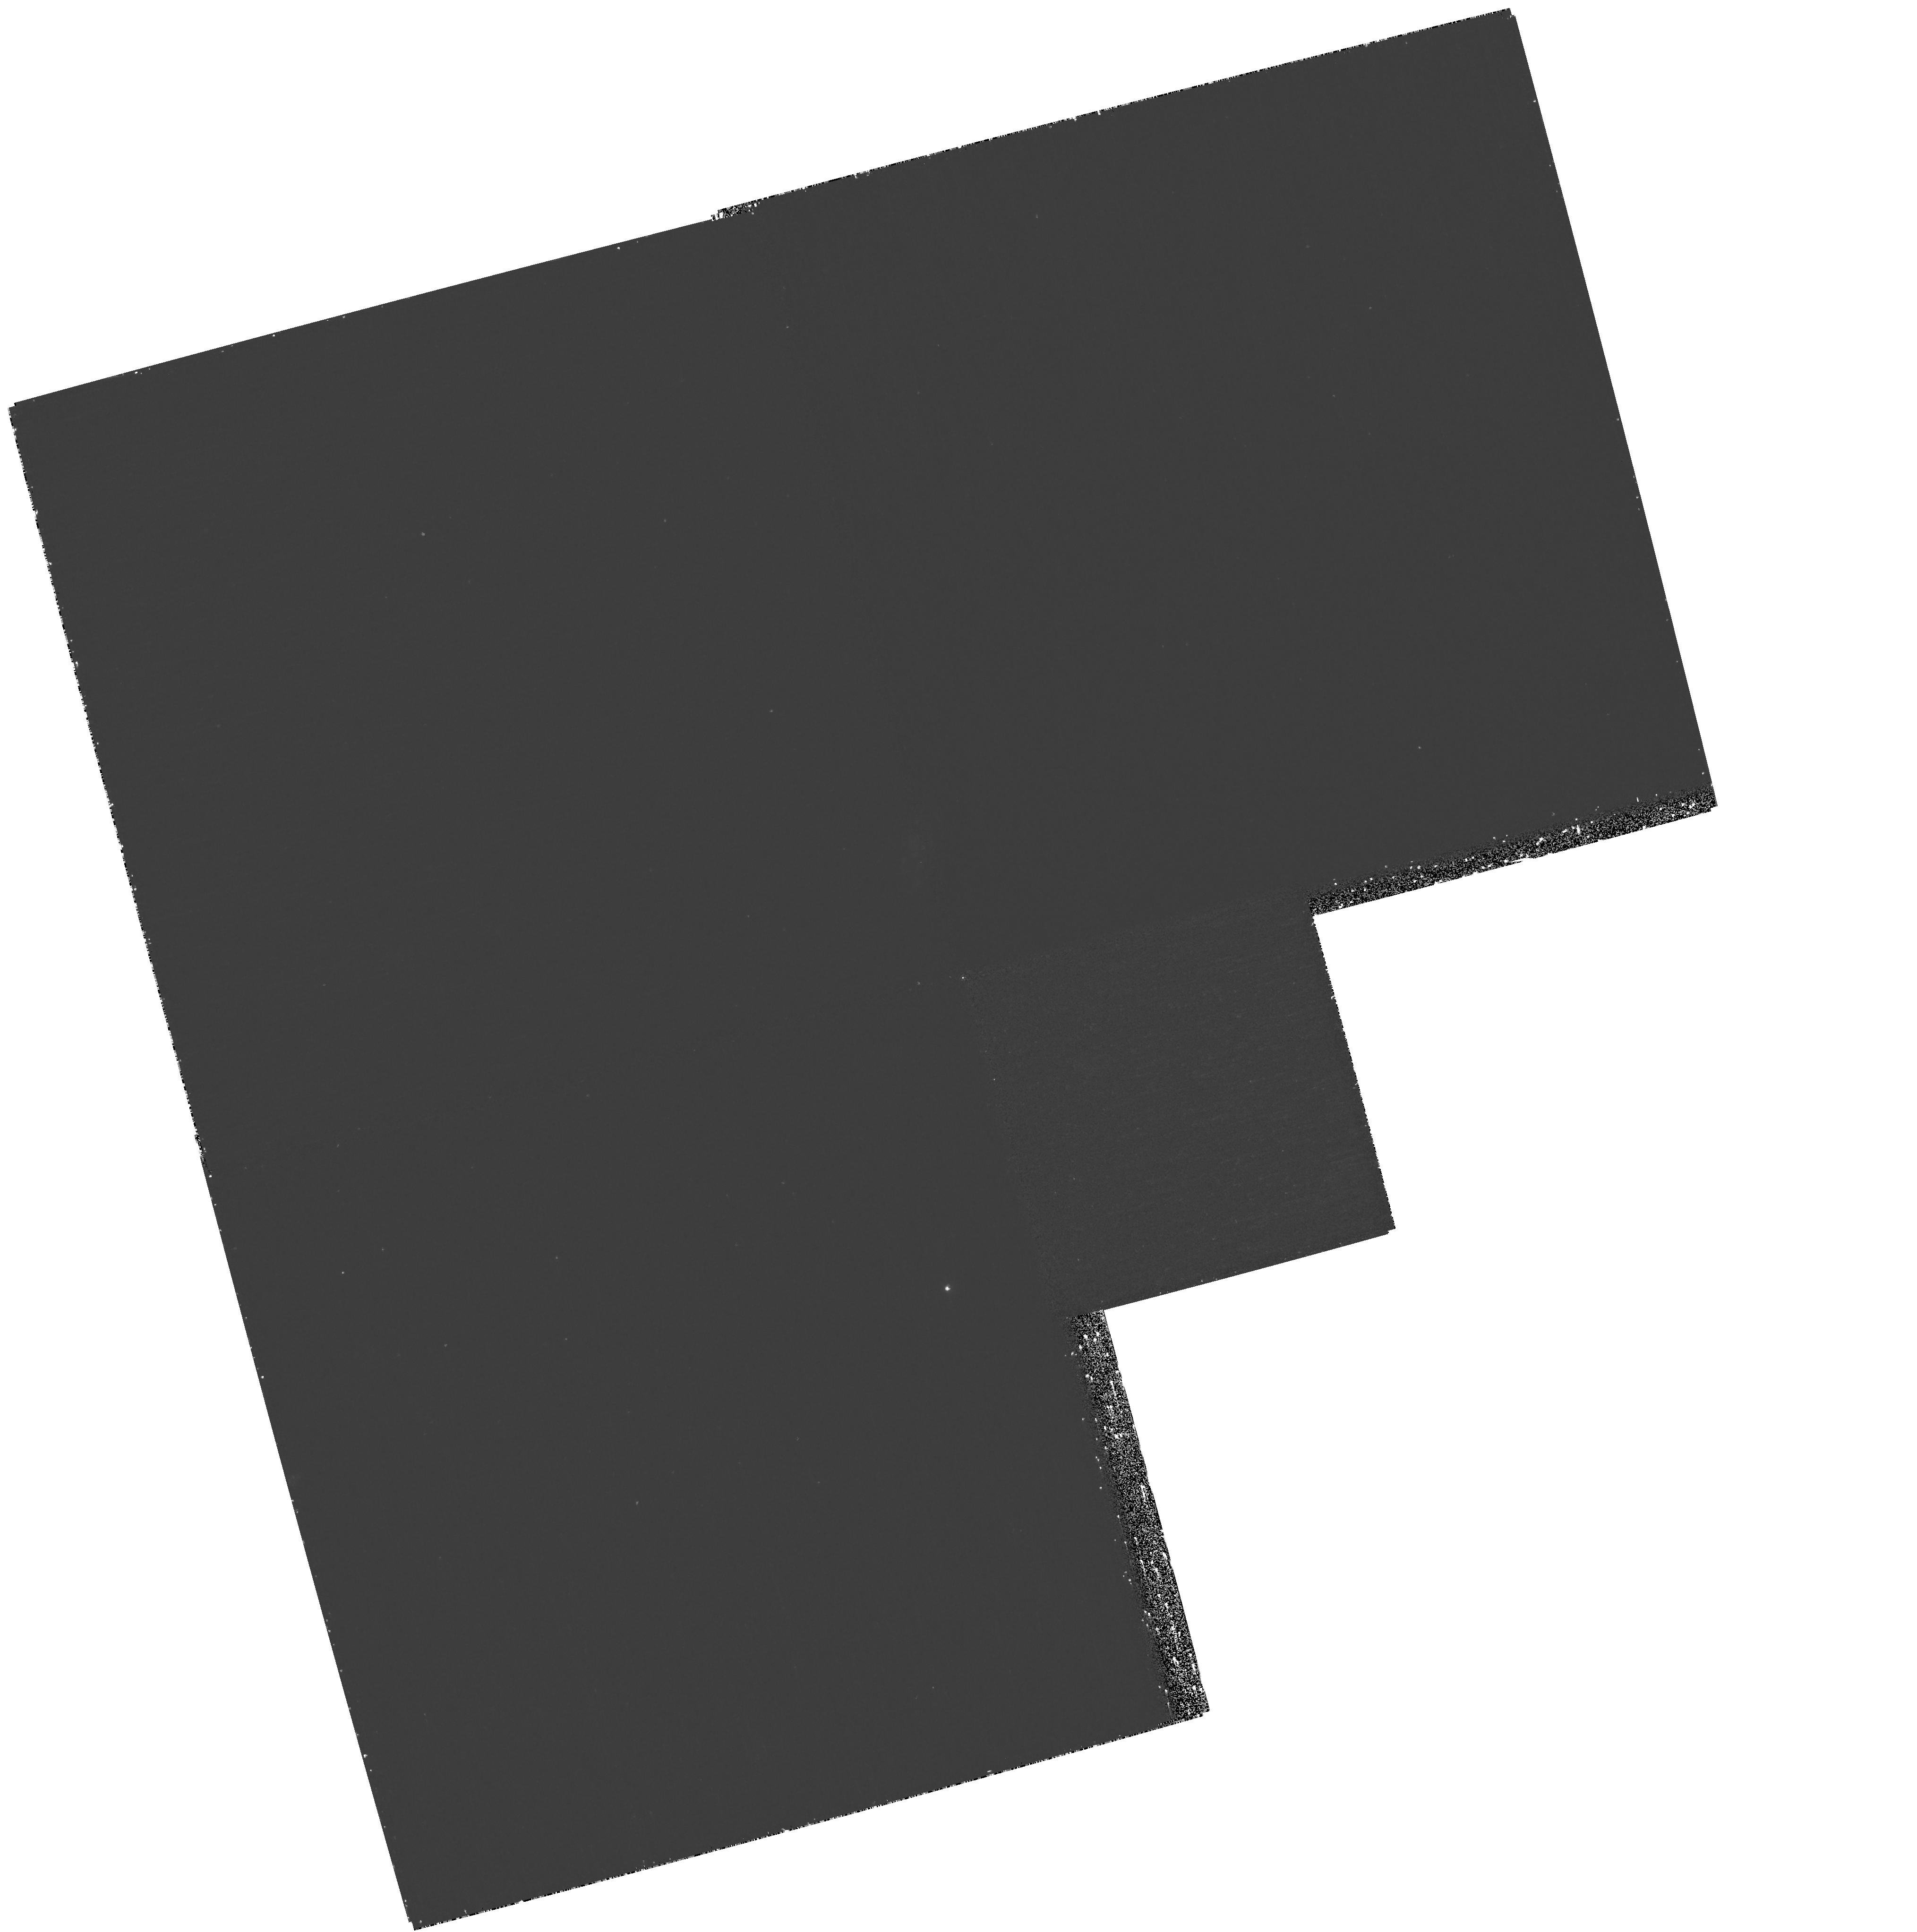
Target: field at RA 53.107°, Dec -28.002°. Instrument: WFPC2/PC. Filter: F300W. Exposure: 1.1 h. Observation ID: hst_11144_17_wfpc2_pc_f300w_ua1d17

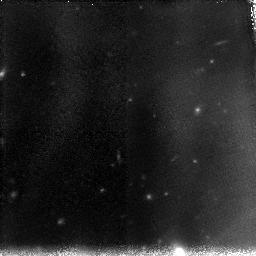
Target: GOODS-S7. Instrument: NICMOS/NIC3. Filter: F110W. Exposure: 2.2 h. Observation ID: na1d17010

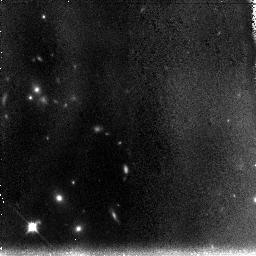
Target: GOODS-N4. Instrument: NICMOS/NIC3. Filter: F110W. Exposure: 1.5 h. Observation ID: na1d04010

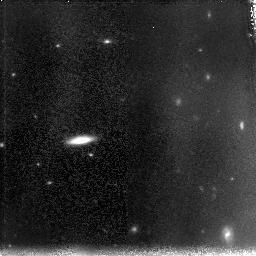
Target: GOODS-S2. Instrument: NICMOS/NIC3. Filter: F110W. Exposure: 2.2 h. Observation ID: na1d12010

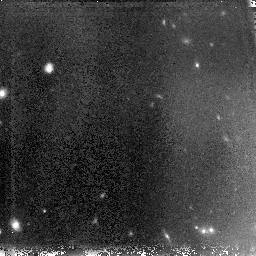
Target: GOODS-S3. Instrument: NICMOS/NIC3. Filter: F110W. Exposure: 2.2 h. Observation ID: na1d13010

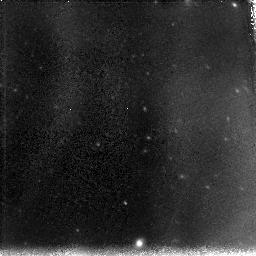
Target: GOODS-S1. Instrument: NICMOS/NIC3. Filter: F110W. Exposure: 2.2 h. Observation ID: na1d11010

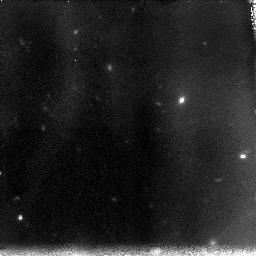
Target: HUDFCAND2. Instrument: NICMOS/NIC3. Filter: F110W. Exposure: 2.2 h. Observation ID: na1d20010

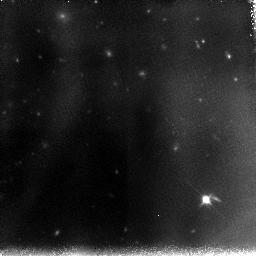
Target: GOODS-S8. Instrument: NICMOS/NIC3. Filter: F110W. Exposure: 2.2 h. Observation ID: na1d18010

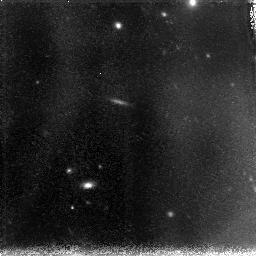
Target: GOODS-N2. Instrument: NICMOS/NIC3. Filter: F110W. Exposure: 2.3 h. Observation ID: na1d02010

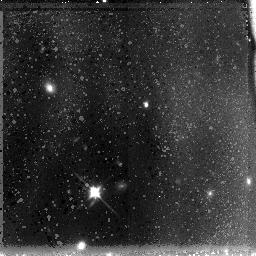
Target: GOODS-N8. Instrument: NICMOS/NIC3. Filter: F110W. Exposure: 1.5 h. Observation ID: na1d22010

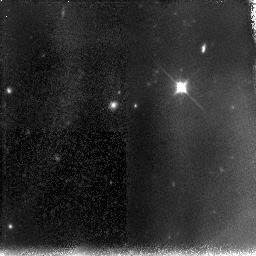
Target: GOODS-N1. Instrument: NICMOS/NIC3. Filter: F110W. Exposure: 2.3 h. Observation ID: na1d01010

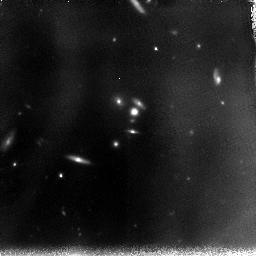
Target: GOODS-S5. Instrument: NICMOS/NIC3. Filter: F110W. Exposure: 2.2 h. Observation ID: na1d15010

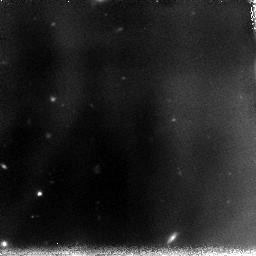
Target: GOODS-S6. Instrument: NICMOS/NIC3. Filter: F110W. Exposure: 2.2 h. Observation ID: na1d16010

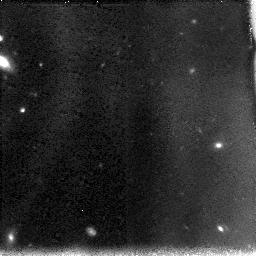
Target: HUDFCAND3. Instrument: NICMOS/NIC3. Filter: F110W. Exposure: 1.5 h. Observation ID: na1d08010

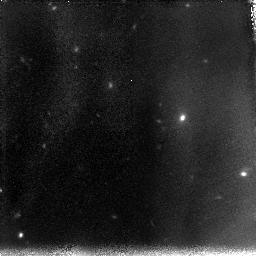
Target: HUDFCAND1. Instrument: NICMOS/NIC3. Filter: F110W. Exposure: 2.2 h. Observation ID: na1d10010

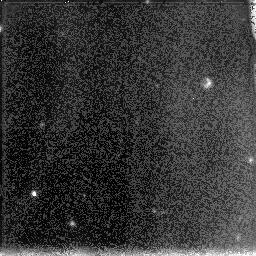
Target: GOODS-N5. Instrument: NICMOS/NIC3. Filter: F110W. Exposure: 2.3 h. Observation ID: na1d05010

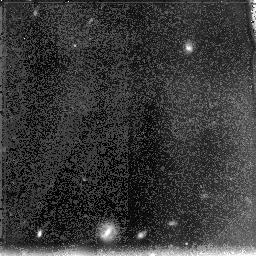
Target: GOODS-N7. Instrument: NICMOS/NIC3. Filter: F110W. Exposure: 2.3 h. Observation ID: na1d07010

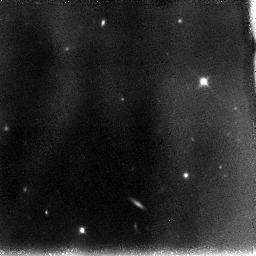
Target: GOODS-S10. Instrument: NICMOS/NIC3. Filter: F110W. Exposure: 1.5 h. Observation ID: na1d21010

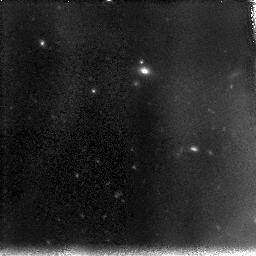
Target: GOODS-S4. Instrument: NICMOS/NIC3. Filter: F110W. Exposure: 2.2 h. Observation ID: na1d14010

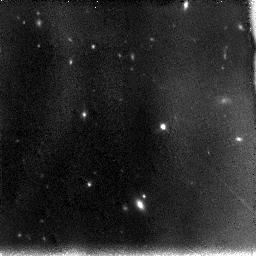
Target: GOODS-S4-FOLLOW-UP. Instrument: NICMOS/NIC3. Filter: F110W. Exposure: 1.5 h. Observation ID: na1d19010

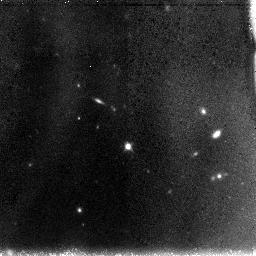
Target: GOODS-N6. Instrument: NICMOS/NIC3. Filter: F110W. Exposure: 1.5 h. Observation ID: na1d06010

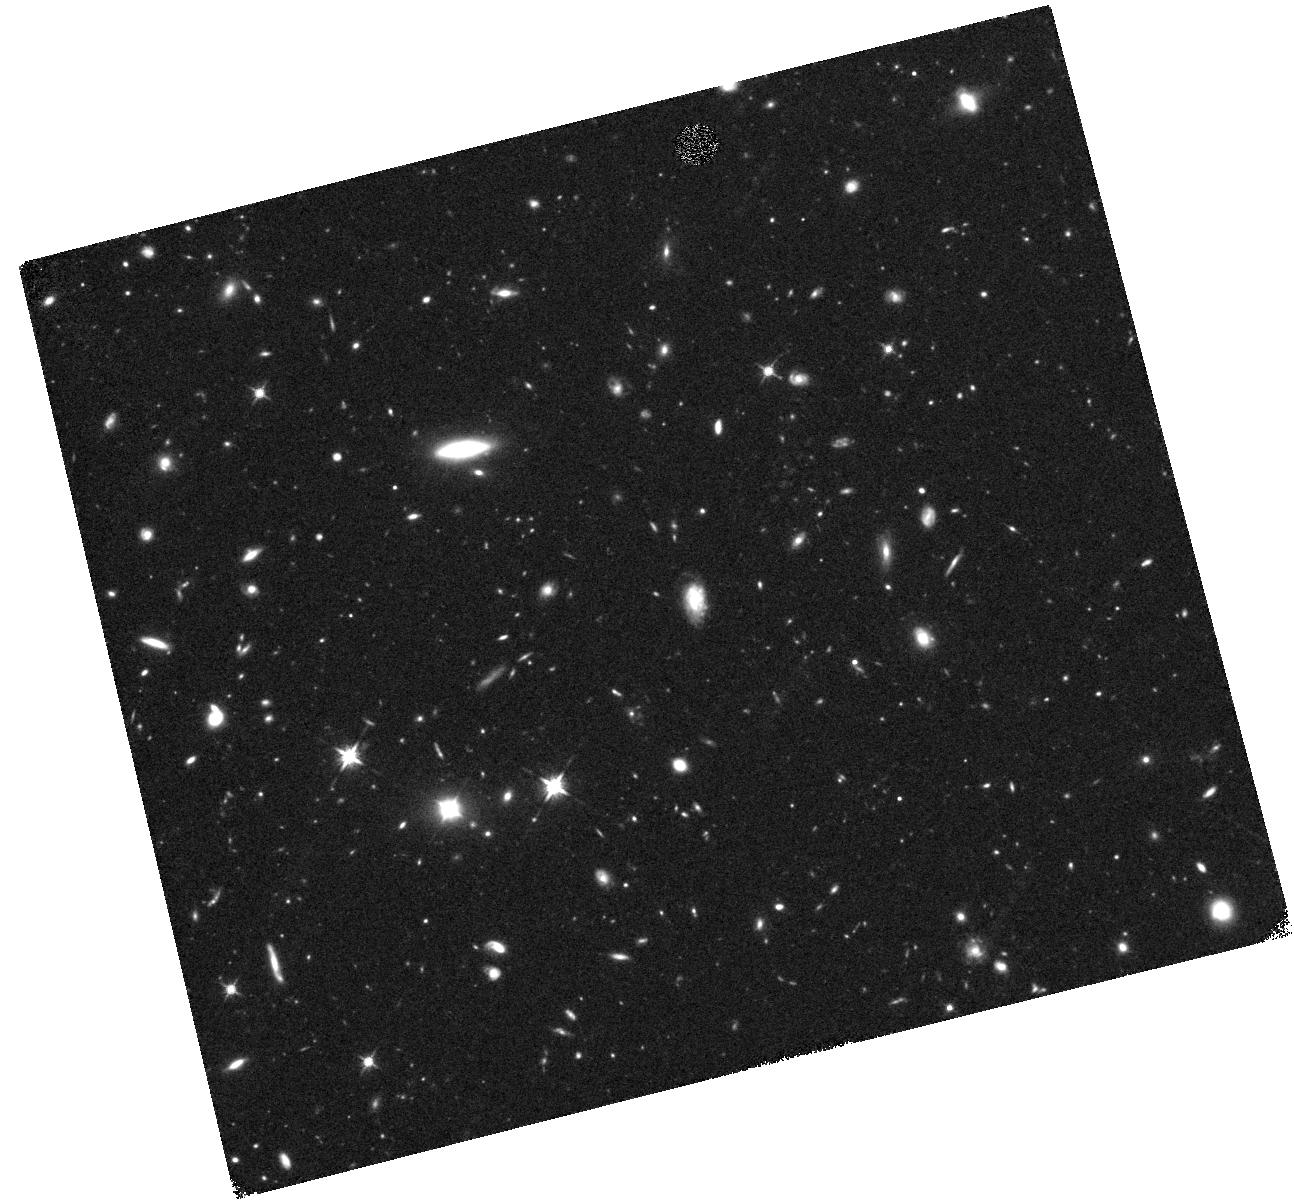
Target: GOODS-S2-WFC3-FOLLOW-UP. Instrument: WFC3/IR. Filter: F125W. Exposure: 42 min. Observation ID: hst_11144_23_wfc3_ir_f125w_ia1d23

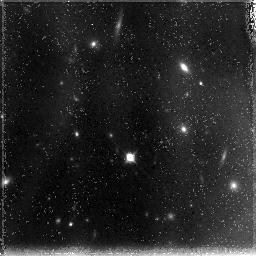
Target: GOODS-N3. Instrument: NICMOS/NIC3. Filter: F110W. Exposure: 2.3 h. Observation ID: na1d03010

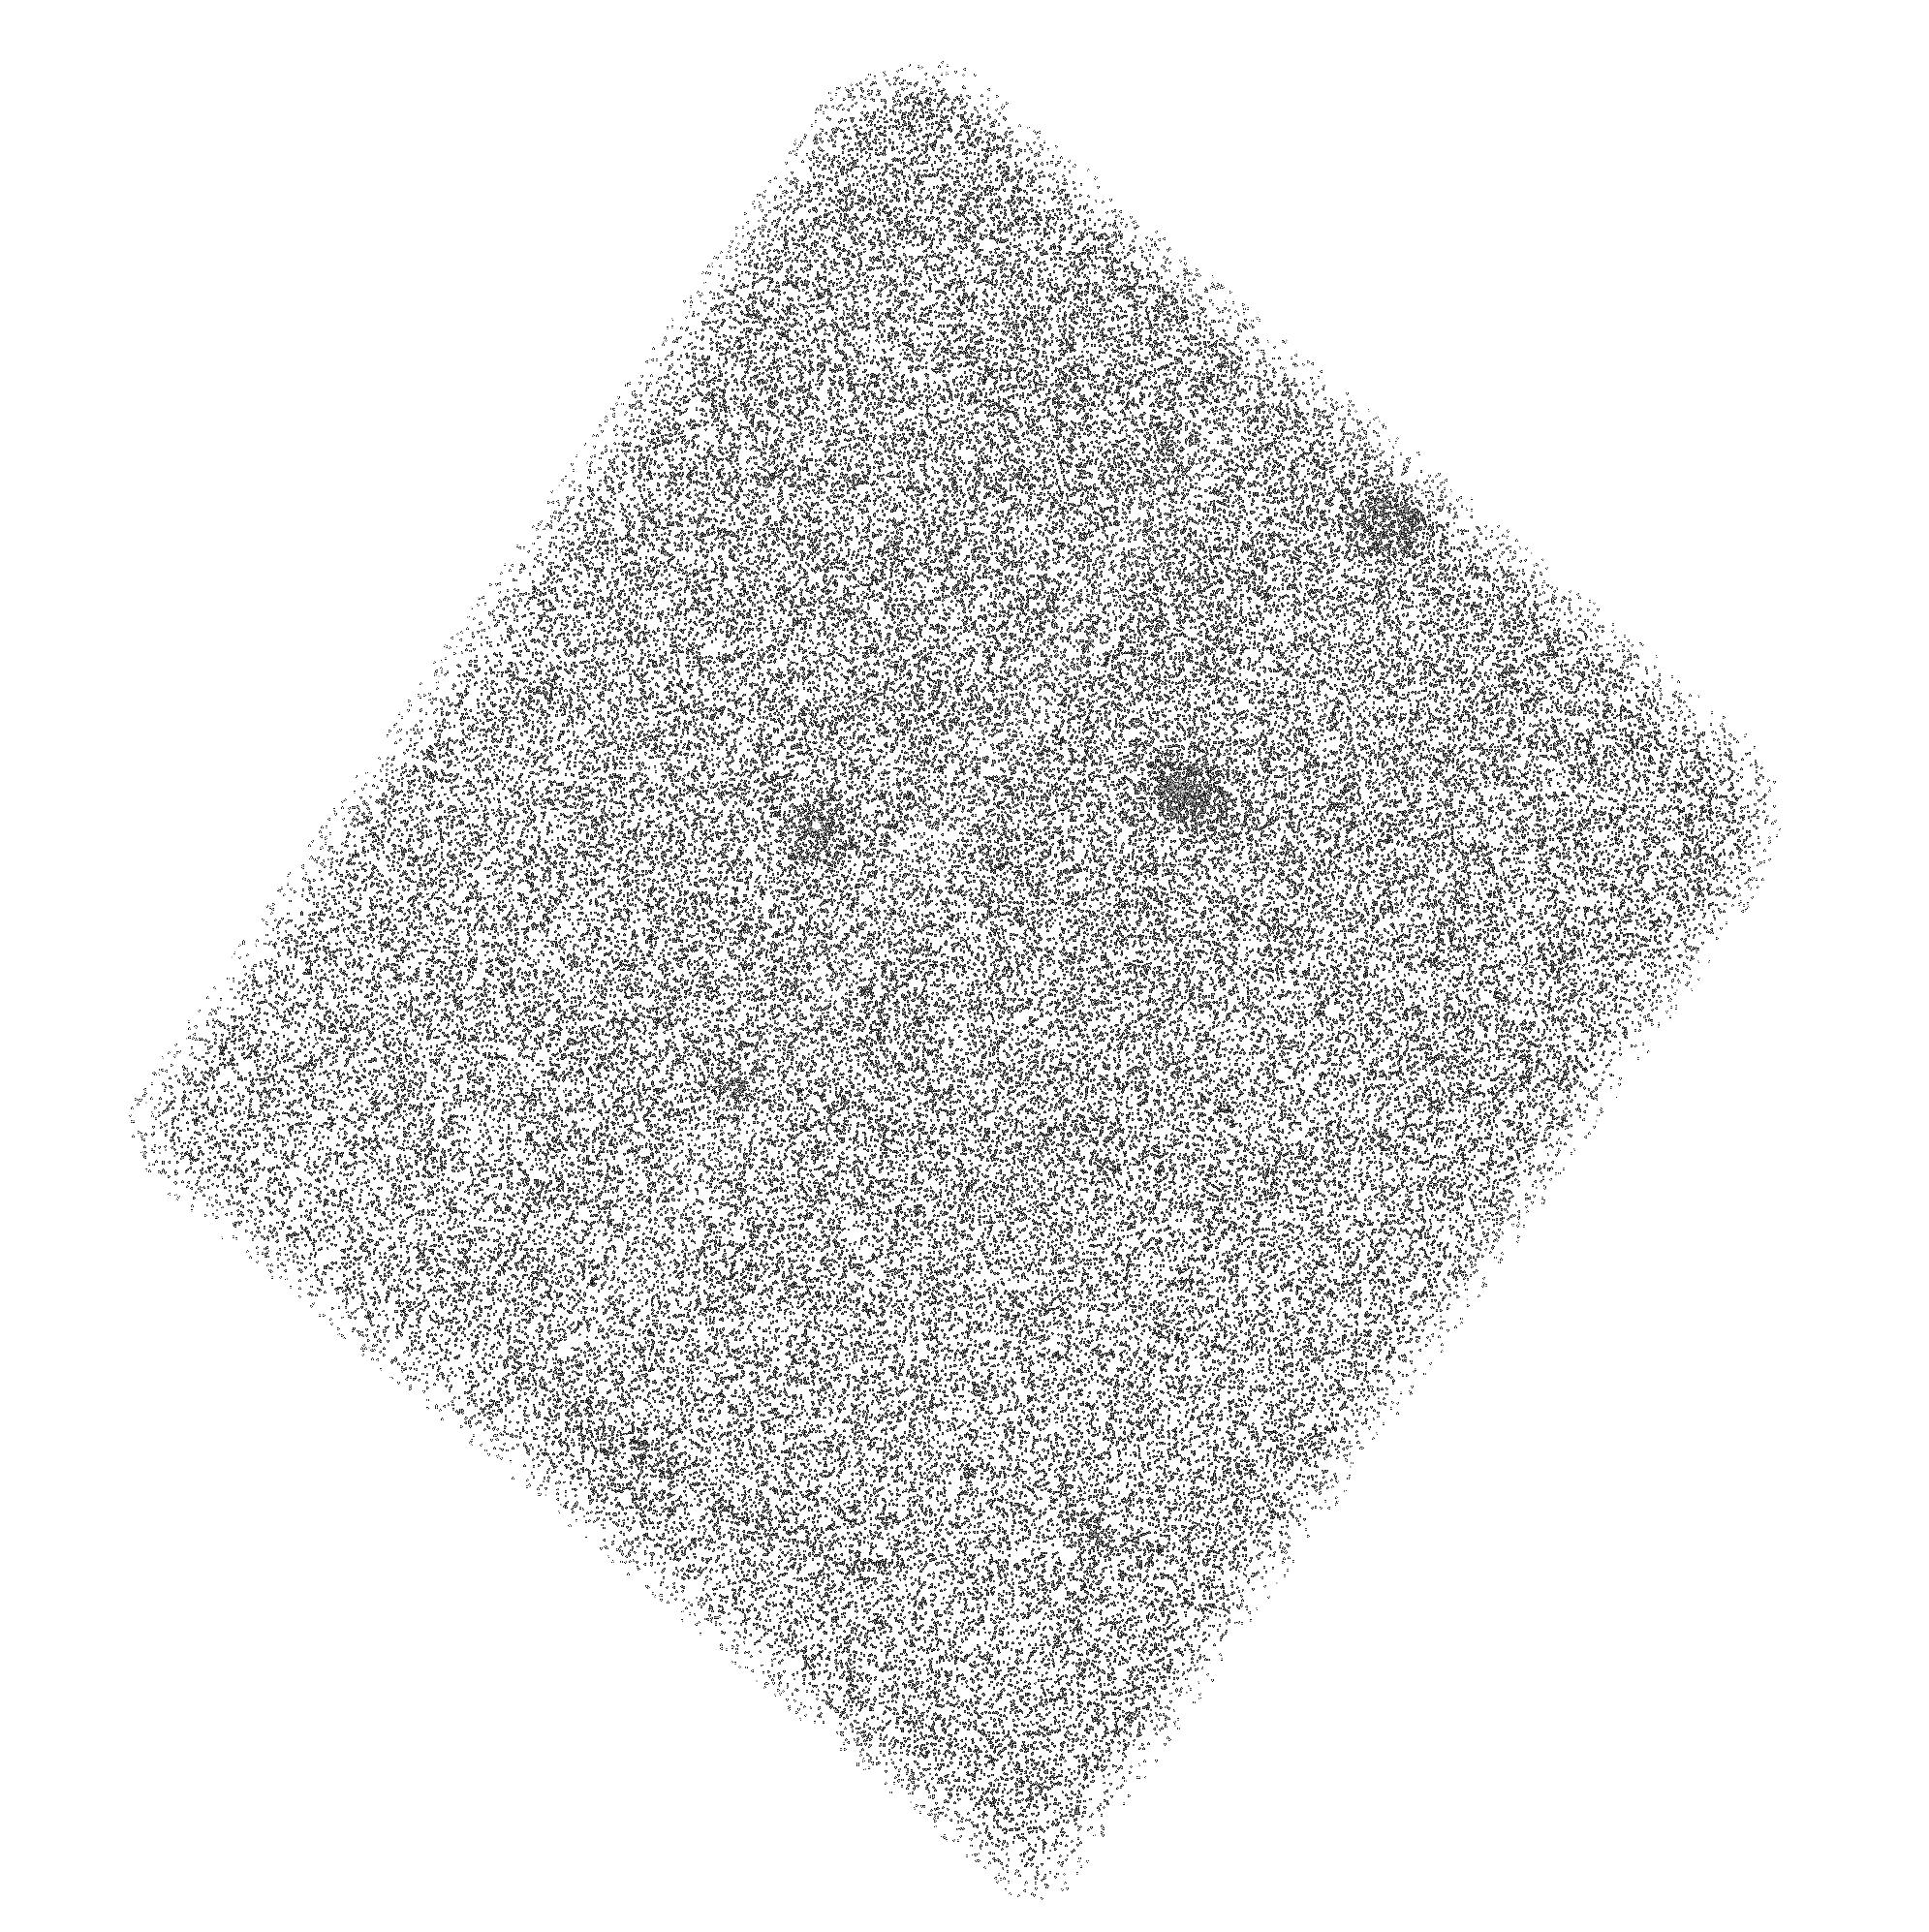
Target: field at RA 53.270°, Dec -27.860°. Instrument: ACS/SBC. Filter: F150LP. Exposure: 1.4 h. Observation ID: hst_11144_21_acs_sbc_f150lp_ja1d21

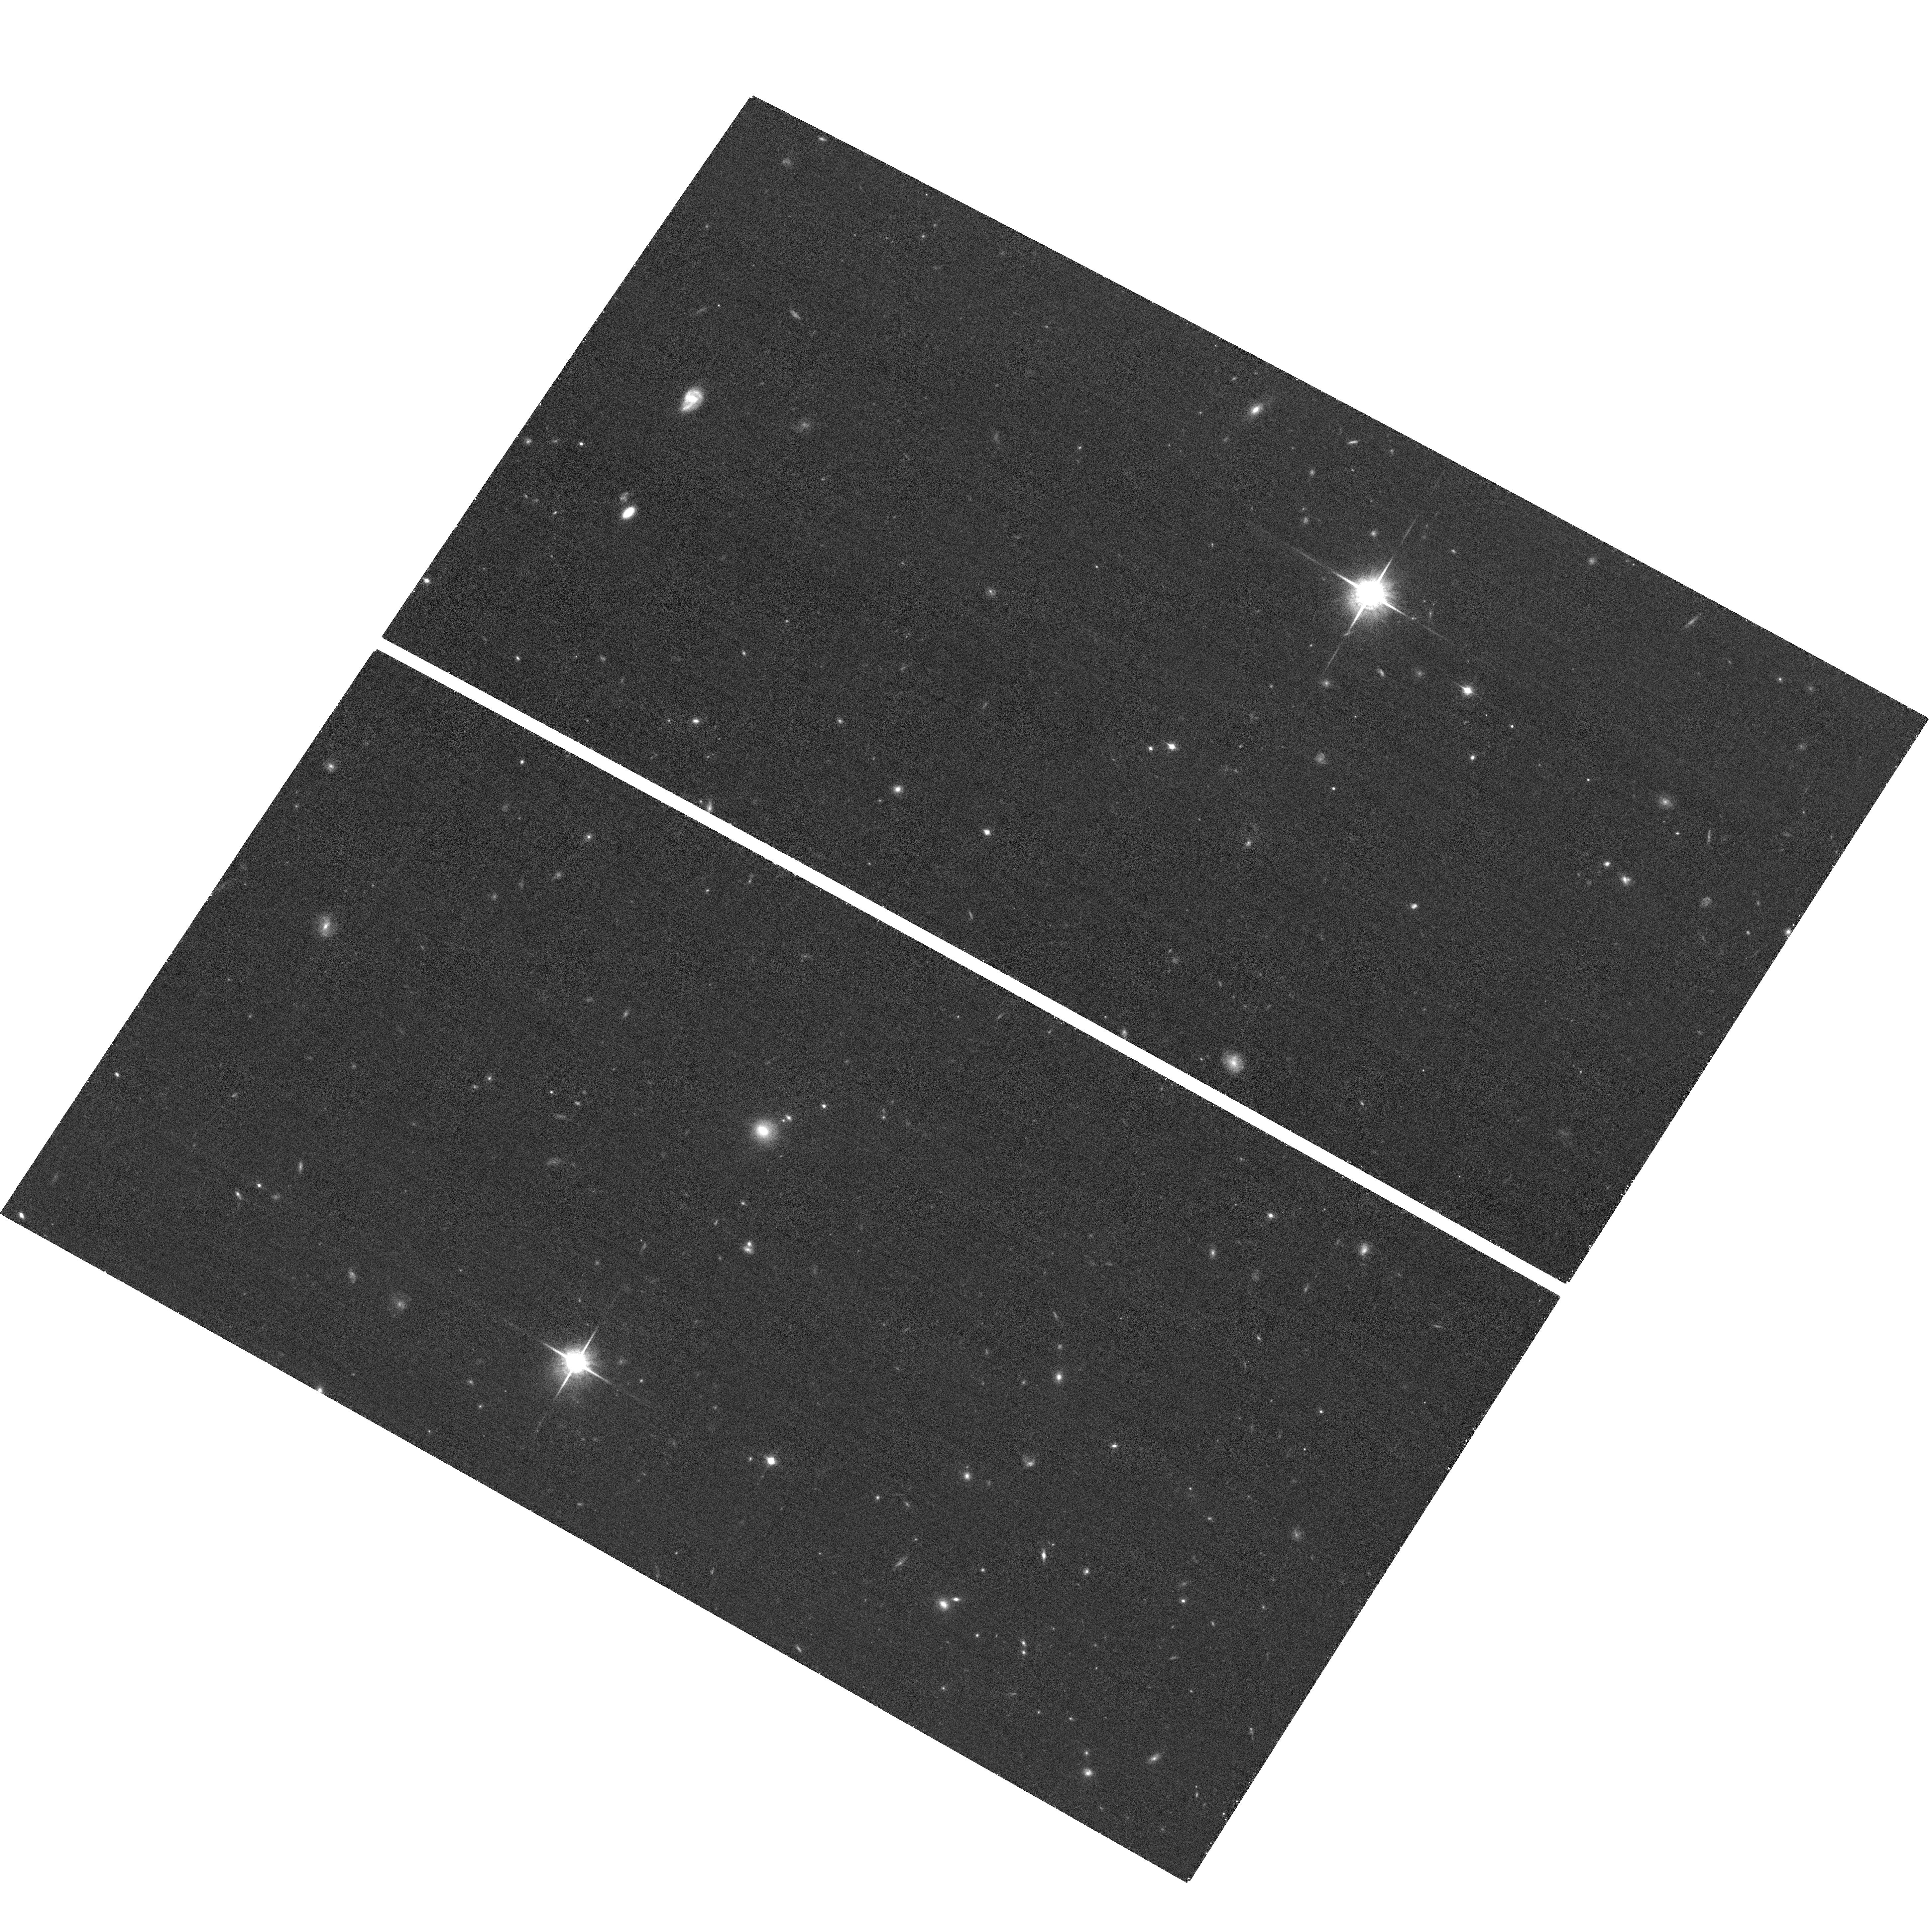
Target: field at RA 52.996°, Dec -27.880°. Instrument: ACS/WFC. Filter: F850LP. Exposure: 34 min. Observation ID: hst_11144_23_acs_wfc_f850lp_ja1d23

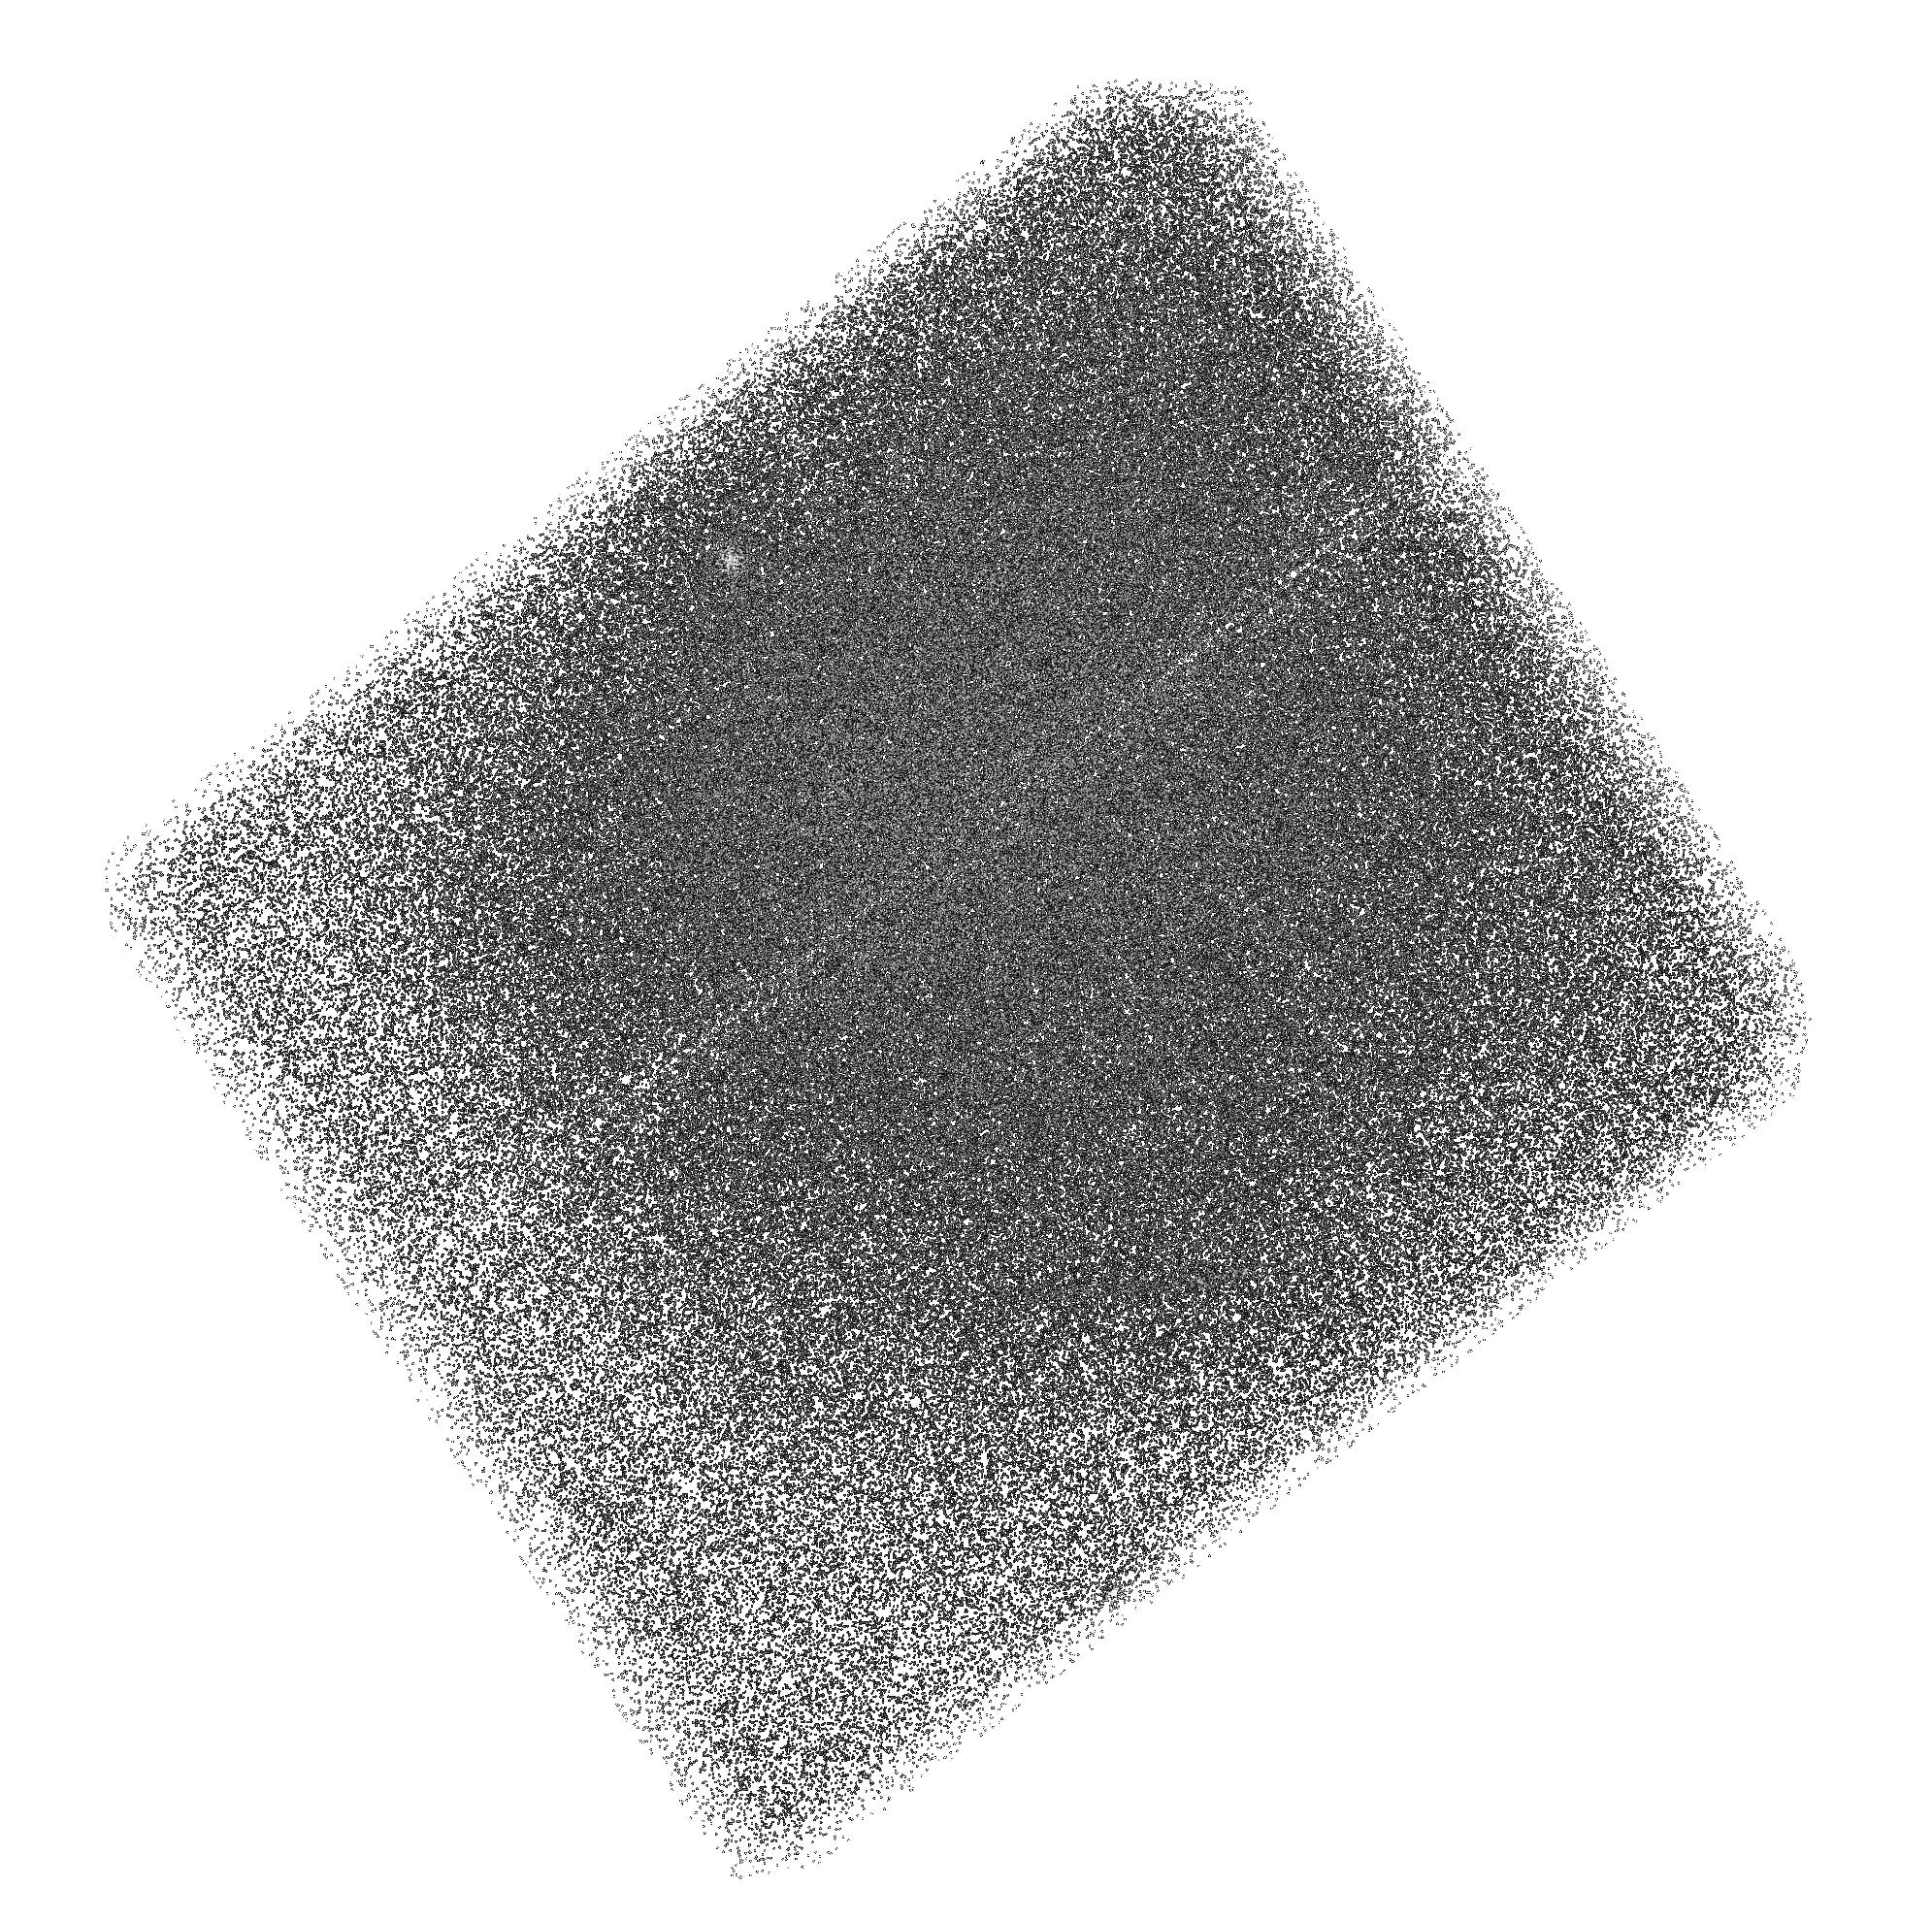
Target: field at RA 53.334°, Dec -27.802°. Instrument: ACS/SBC. Filter: F150LP. Exposure: 2.2 h. Observation ID: hst_11144_10_acs_sbc_f150lp_ja1d10

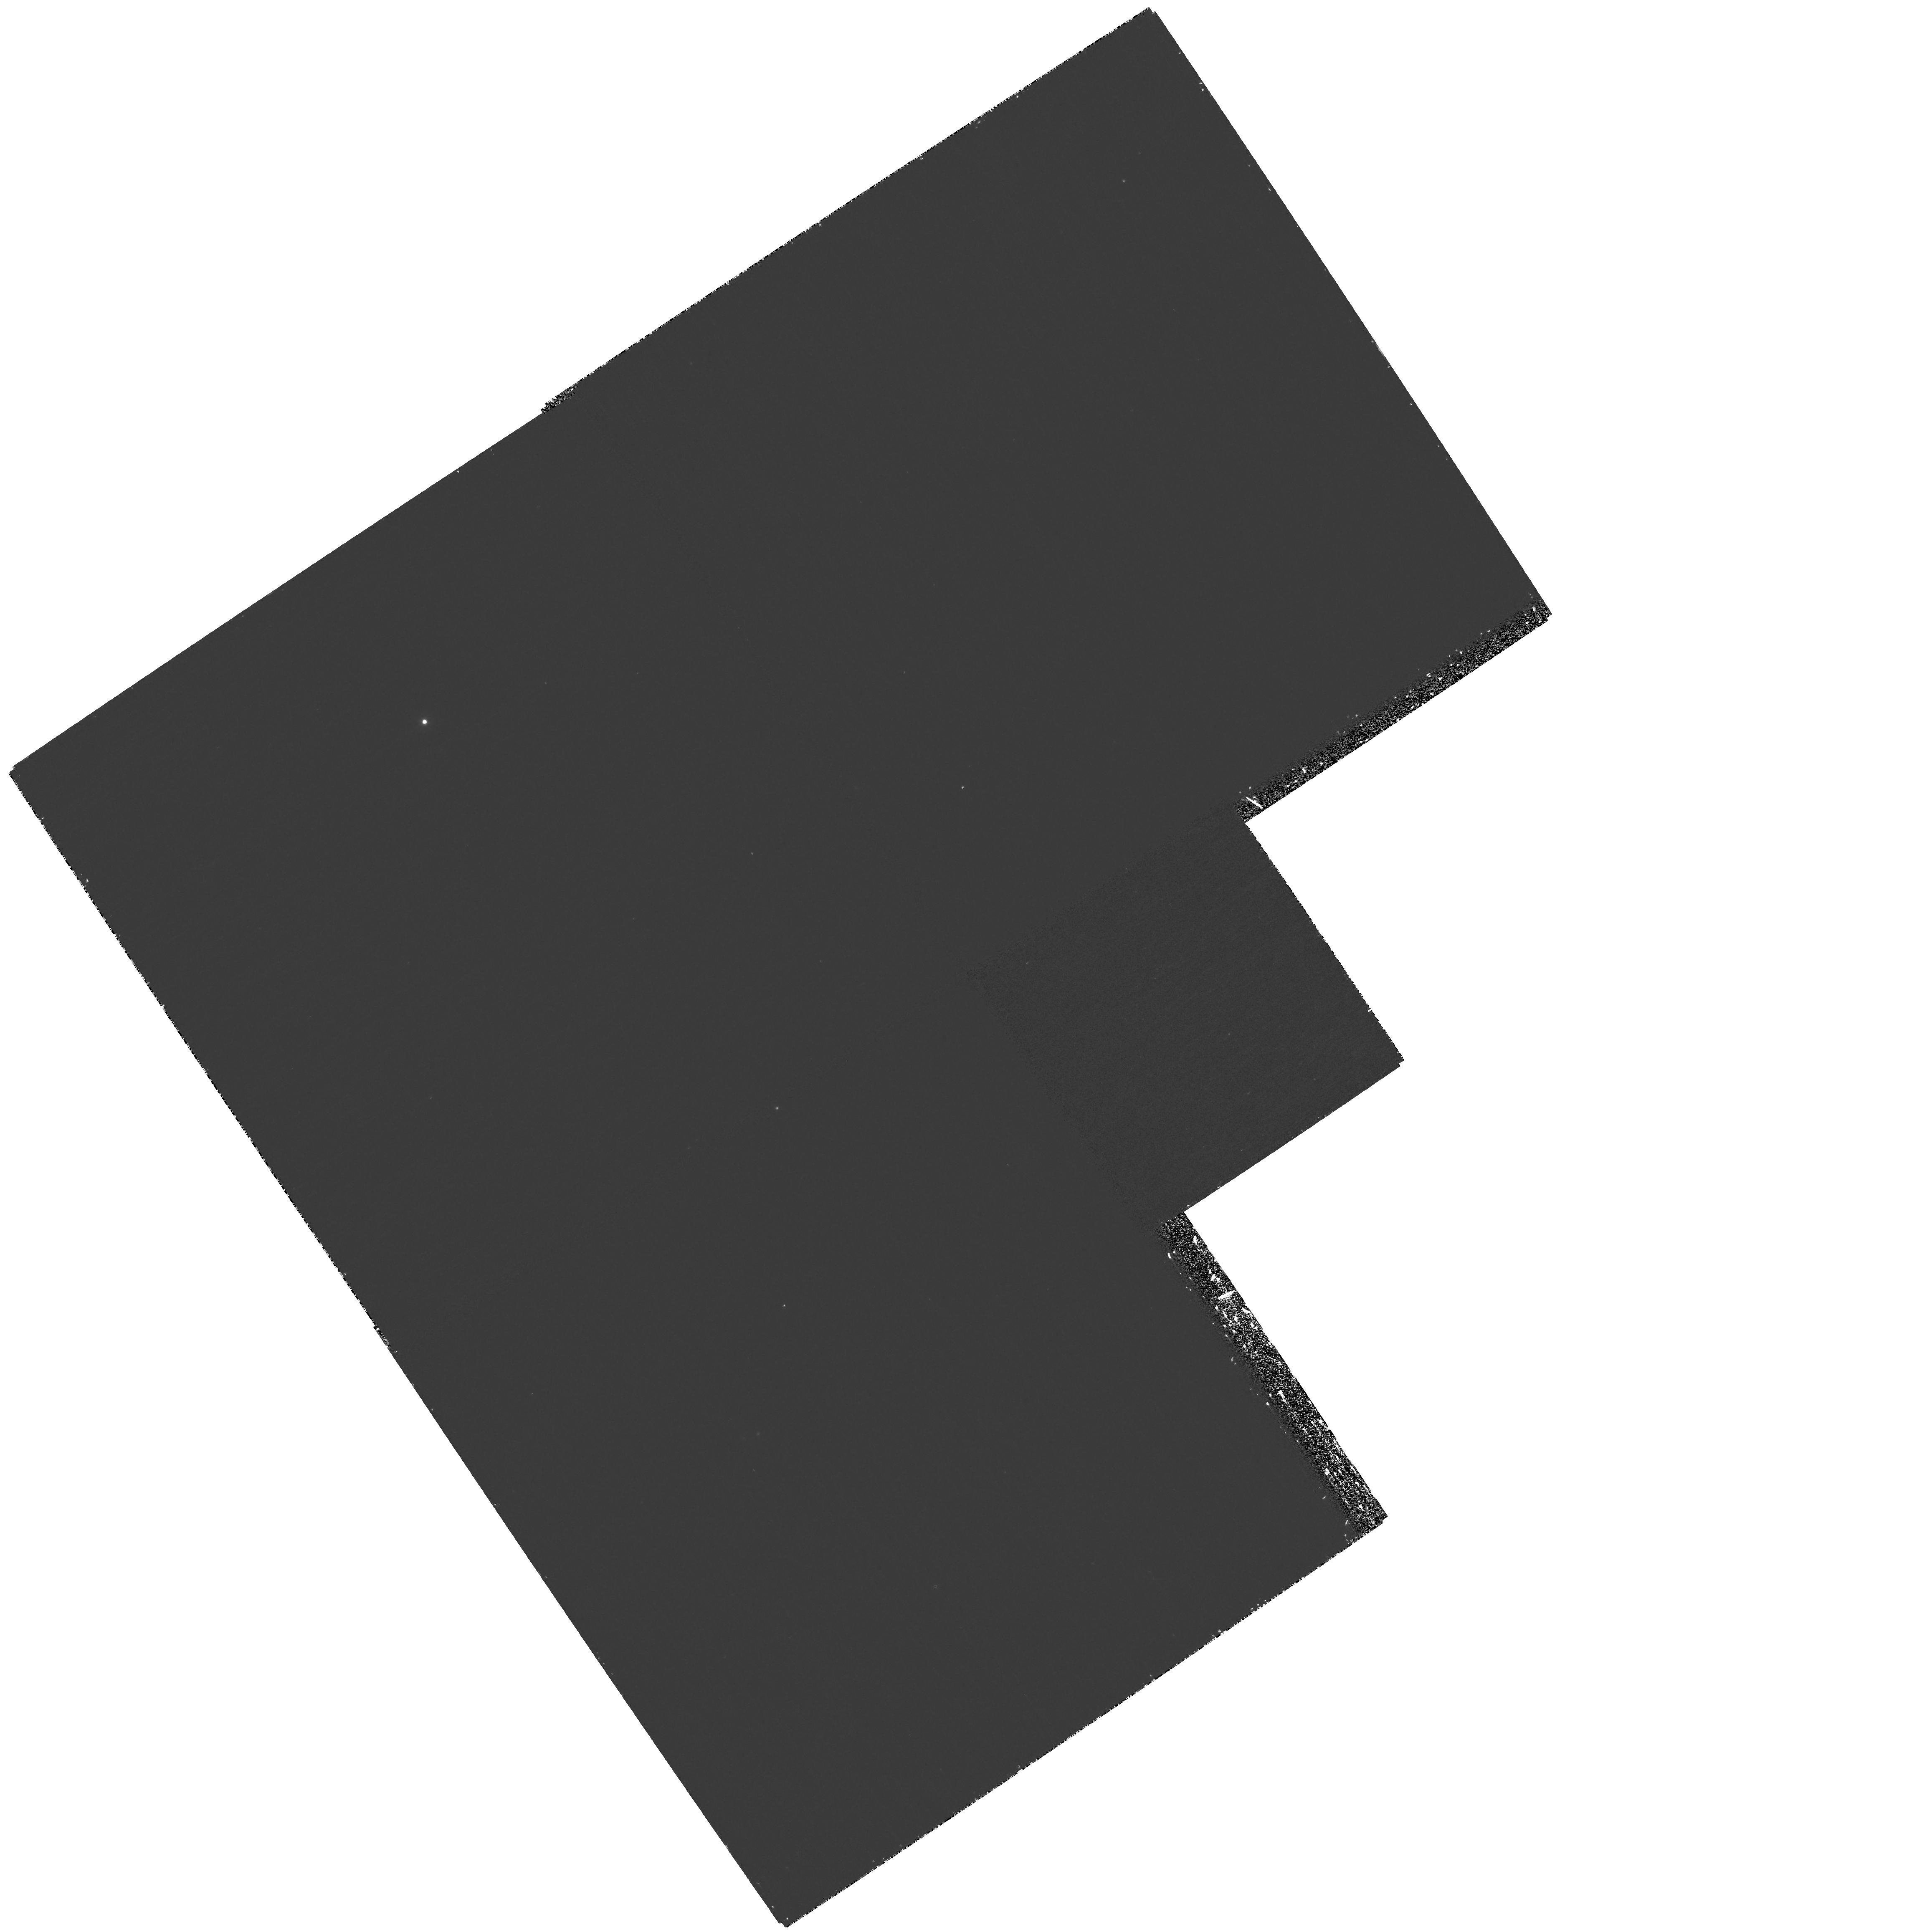
Target: field at RA 53.135°, Dec -27.868°. Instrument: WFPC2/PC. Filter: F300W. Exposure: 1.2 h. Observation ID: hst_11144_08_wfpc2_pc_f300w_ua1d08

Building on the Significant NICMOS Investment in GOODS: A Bright, Wide-Area Search for z>=7 Galaxies (PI: Bouwens, Rychard)

One of the most exciting frontiers in observational cosmology has been to trace the buildup and evolution of galaxies from very early times. While hierarchical theory teaches us that the star formation rate in galaxies likely starts out small and builds up gradually, only recently has it been possible to see evidence for this observationally through the evolution of the LF from z~6 to z~3. Establishing that this build up occurs from even earlier times (z~7-8) has been difficult, however, due to the small size of current high-redshift z~7-8 samples -- now numbering in the range of ~4-10 sources. Expanding the size of these samples is absolutely essential, if we are to push current studies of galaxy buildup back to even earlier times. Fortunately, we should soon be able to do so, thanks to ~50 arcmin**2 of deep (26.9 AB mag at 5 sigma) NICMOS 1.6 micron data that will be available over the two ACS GOODS fields as a result of one recent 180-orbit ACS backup program and a smaller program. These data will nearly triple the deep near-IR imaging currently available and represent a significant resource for finding and characterizing the brightest high-redshift sources -- since high-redshift candidates can be easily identified in these data from their red z-H colours. Unfortunately, the red z-H colours of these candidates are not sufficient to determine that these sources are at z>=7, and it is important also to have deep photometry at 1.1 microns. To obtain this crucial information, we propose to follow up each of these z-H dropouts with NICMOS at 1.1 microns to determine which are at high redshift and thus significantly expand our sample of luminous, z>=7 galaxies. Since preliminary studies indicate that these candidates occur in only 30% of the NIC3 fields, our follow-up strategy is ~3 times as efficient as without this preselection and 9 times as efficient as a search in a field with no pre-existing data. In total, we expect to identify ~8 luminous z-dropouts and possibly ~2 z~10 J-dropouts as a result of this program, more than tripling the number currently known. The increased sample sizes are important if we are to solidify current conclusions about galaxy buildup and the evolution of the LF from z~8. In addition to the high redshift science, these deep 1.1 micron data would have significant value for many diverse endeavors, including (1) improving our constraints on the stellar mass density at z~7-10 and (2) doubling the number of galaxies at z~6 for which we can estimate dust obscuration.